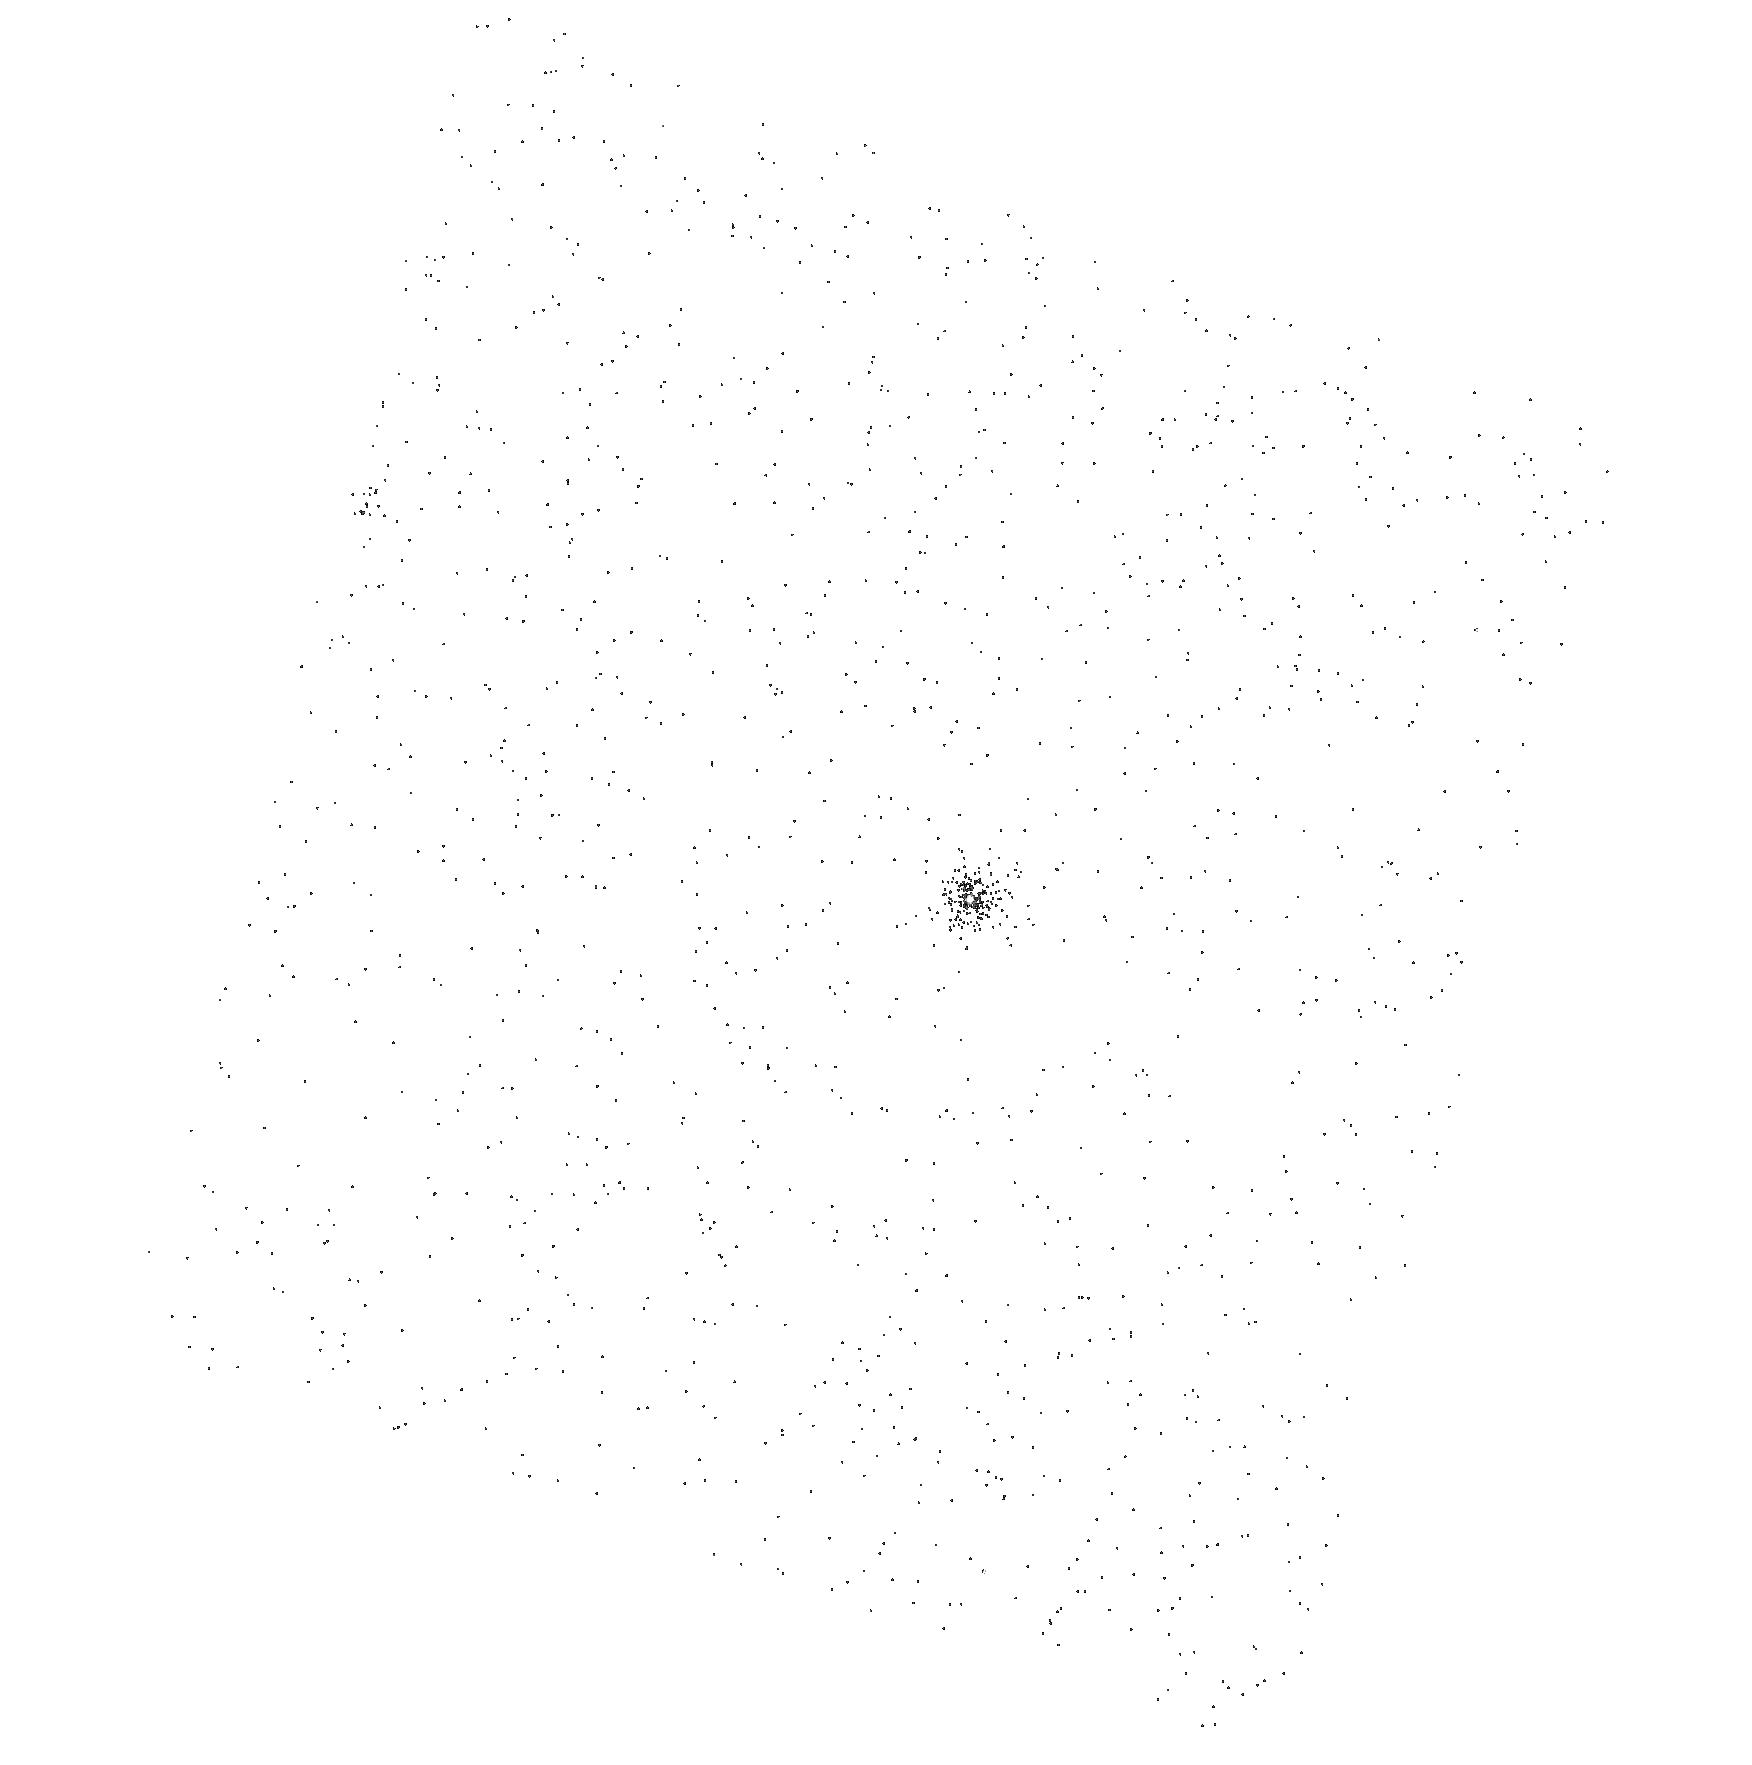
Target: SDSSJ220553.98+115553.7. Instrument: ACS/SBC. Filter: F140LP. Exposure: 1 min. Observation ID: hst_10233_03_acs_sbc_f140lp_j8ye03

Determining the Instability Strip for Accreting White Dwarfs (PI: Szkody, Paula)

Using UV observations with SBC and PR110L, we will obtain spectra of 3 newly discovered pulsating white dwarfs found among recent cataclysmic variables identified in the SDSS. Our Cycle 8 observations of the only previously known accreting, pulsating, white dwarf in GW Lib revealed large amplitude UV pulsations, a spectrum that showed metals and required a dual temperature fit with a high white dwarf mass. Since accretion likely causes abundance, rotation, and atmospheric temperature differences in accreting white dwarfs versus single white dwarfs, we will use these systems to explore the location of the instability strip for accreting white dwarfs and determine whether they are all massive and spotted objects. Light curves can be constructed at different wavelengths to aid in mode identification. Having knowledge of the atmospheres and interior structure of 4 sytems will provide great insight into the interaction of accretion, stellar pulsation and long term evolution. Due to optical contamination by the disk, stream, and/or secondary, the UV is the optimum regime to study pulsating, accreting white dwarfs.